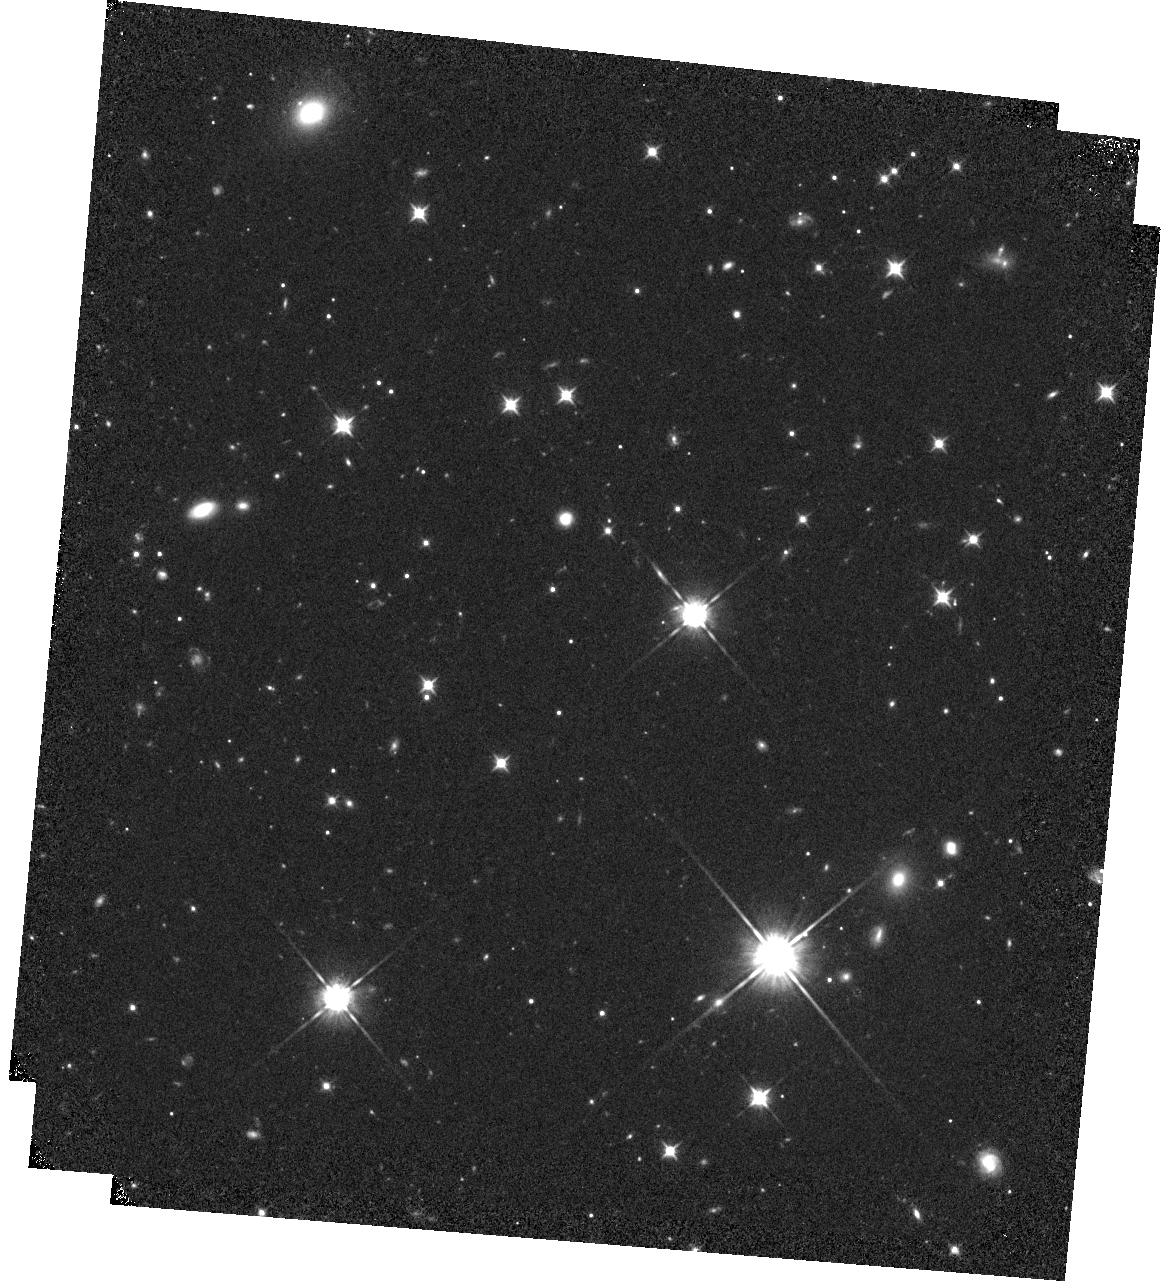
Target: WISE1738+2732
Instrument: WFC3/IR
Filter: F105W
Exposure: 19 min
Observation ID: hst_16229_19_wfc3_ir_f105w_ieay19

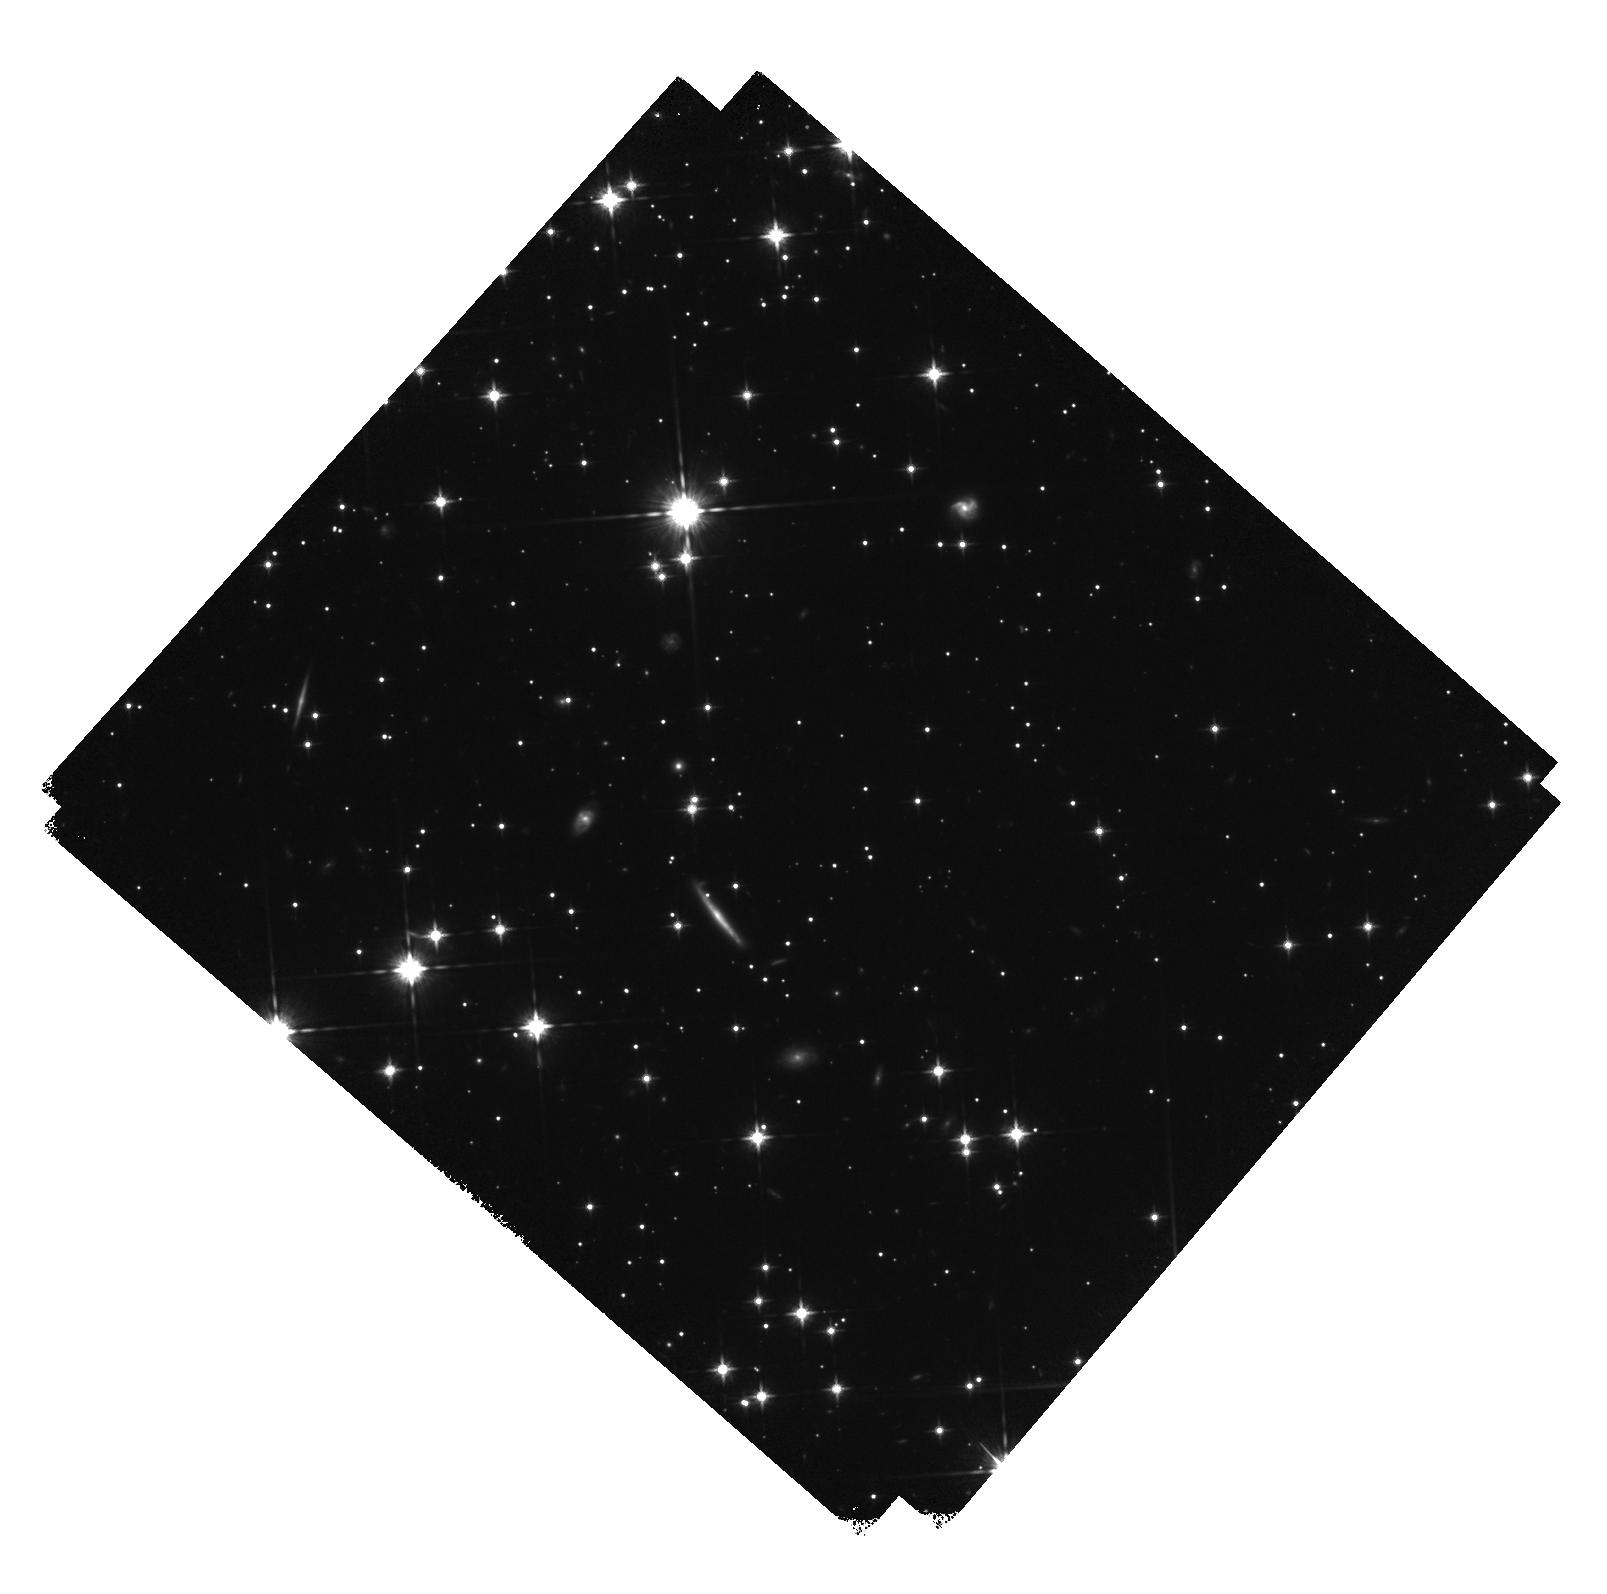
Target: WISE0713-2917
Instrument: WFC3/IR
Filter: F125W
Exposure: 19 min
Observation ID: hst_16229_11_wfc3_ir_f125w_ieay11

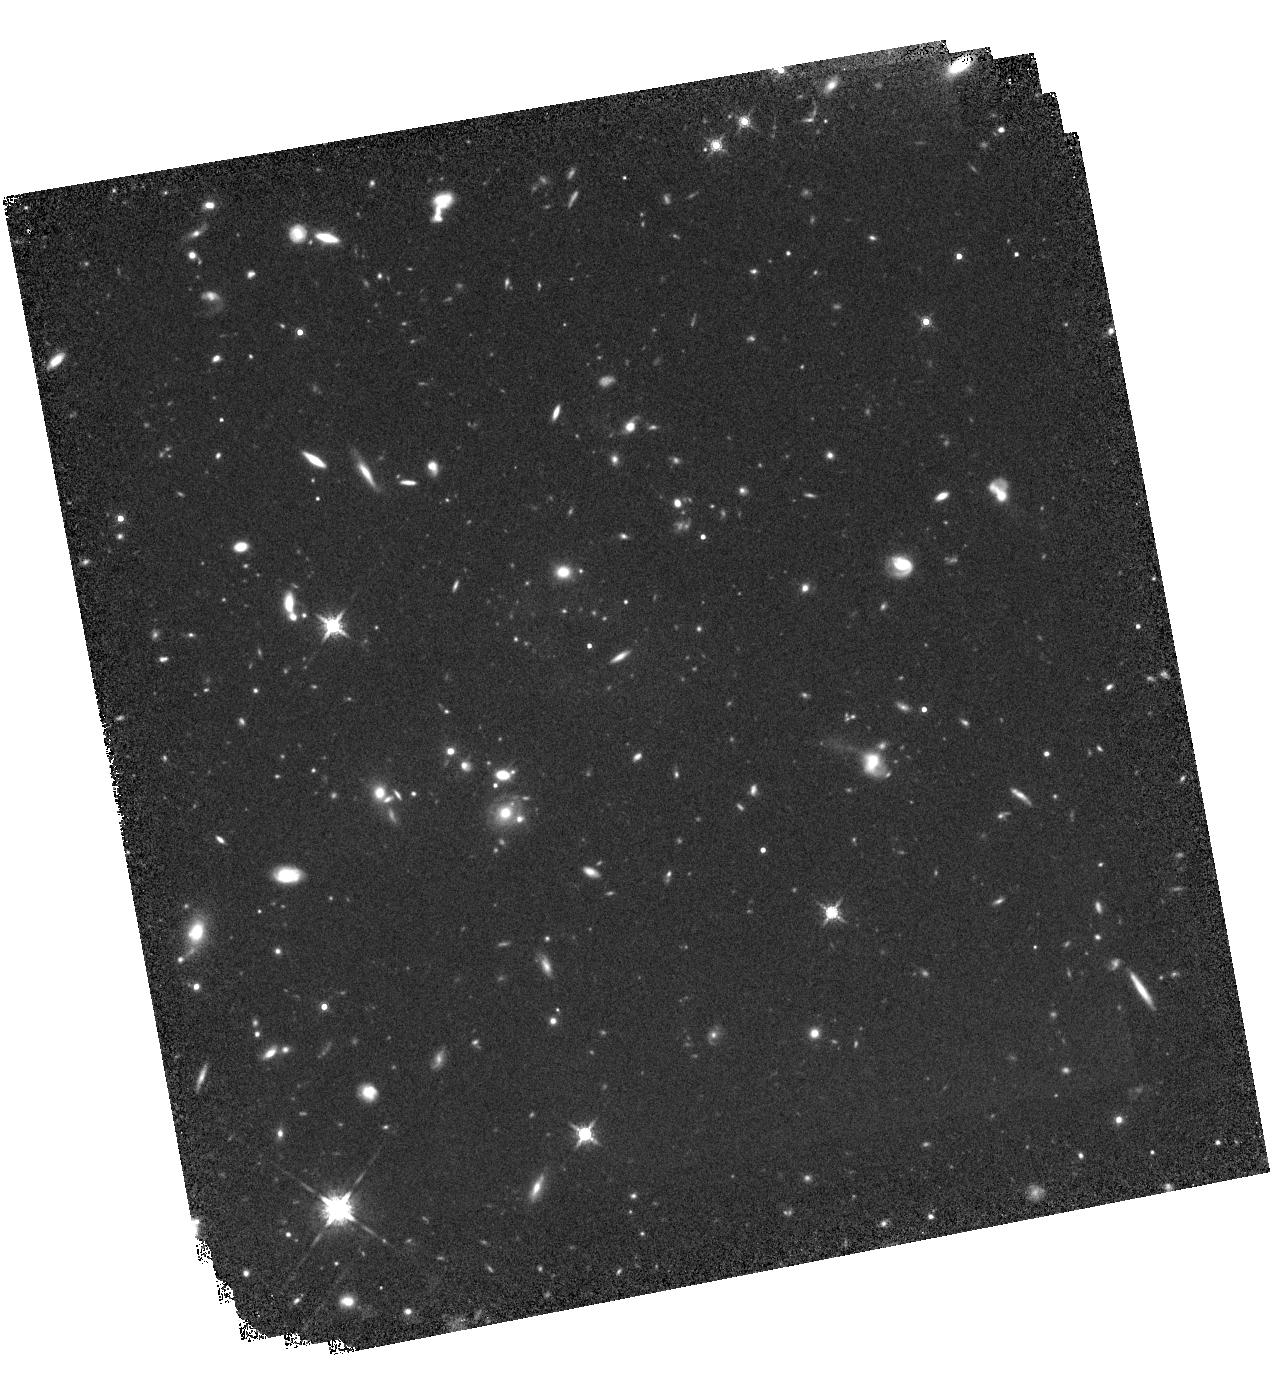
Target: WISE1206+8401
Instrument: WFC3/IR
Filter: F160W
Exposure: 43 min
Observation ID: hst_16229_66_wfc3_ir_f160w_ieay66

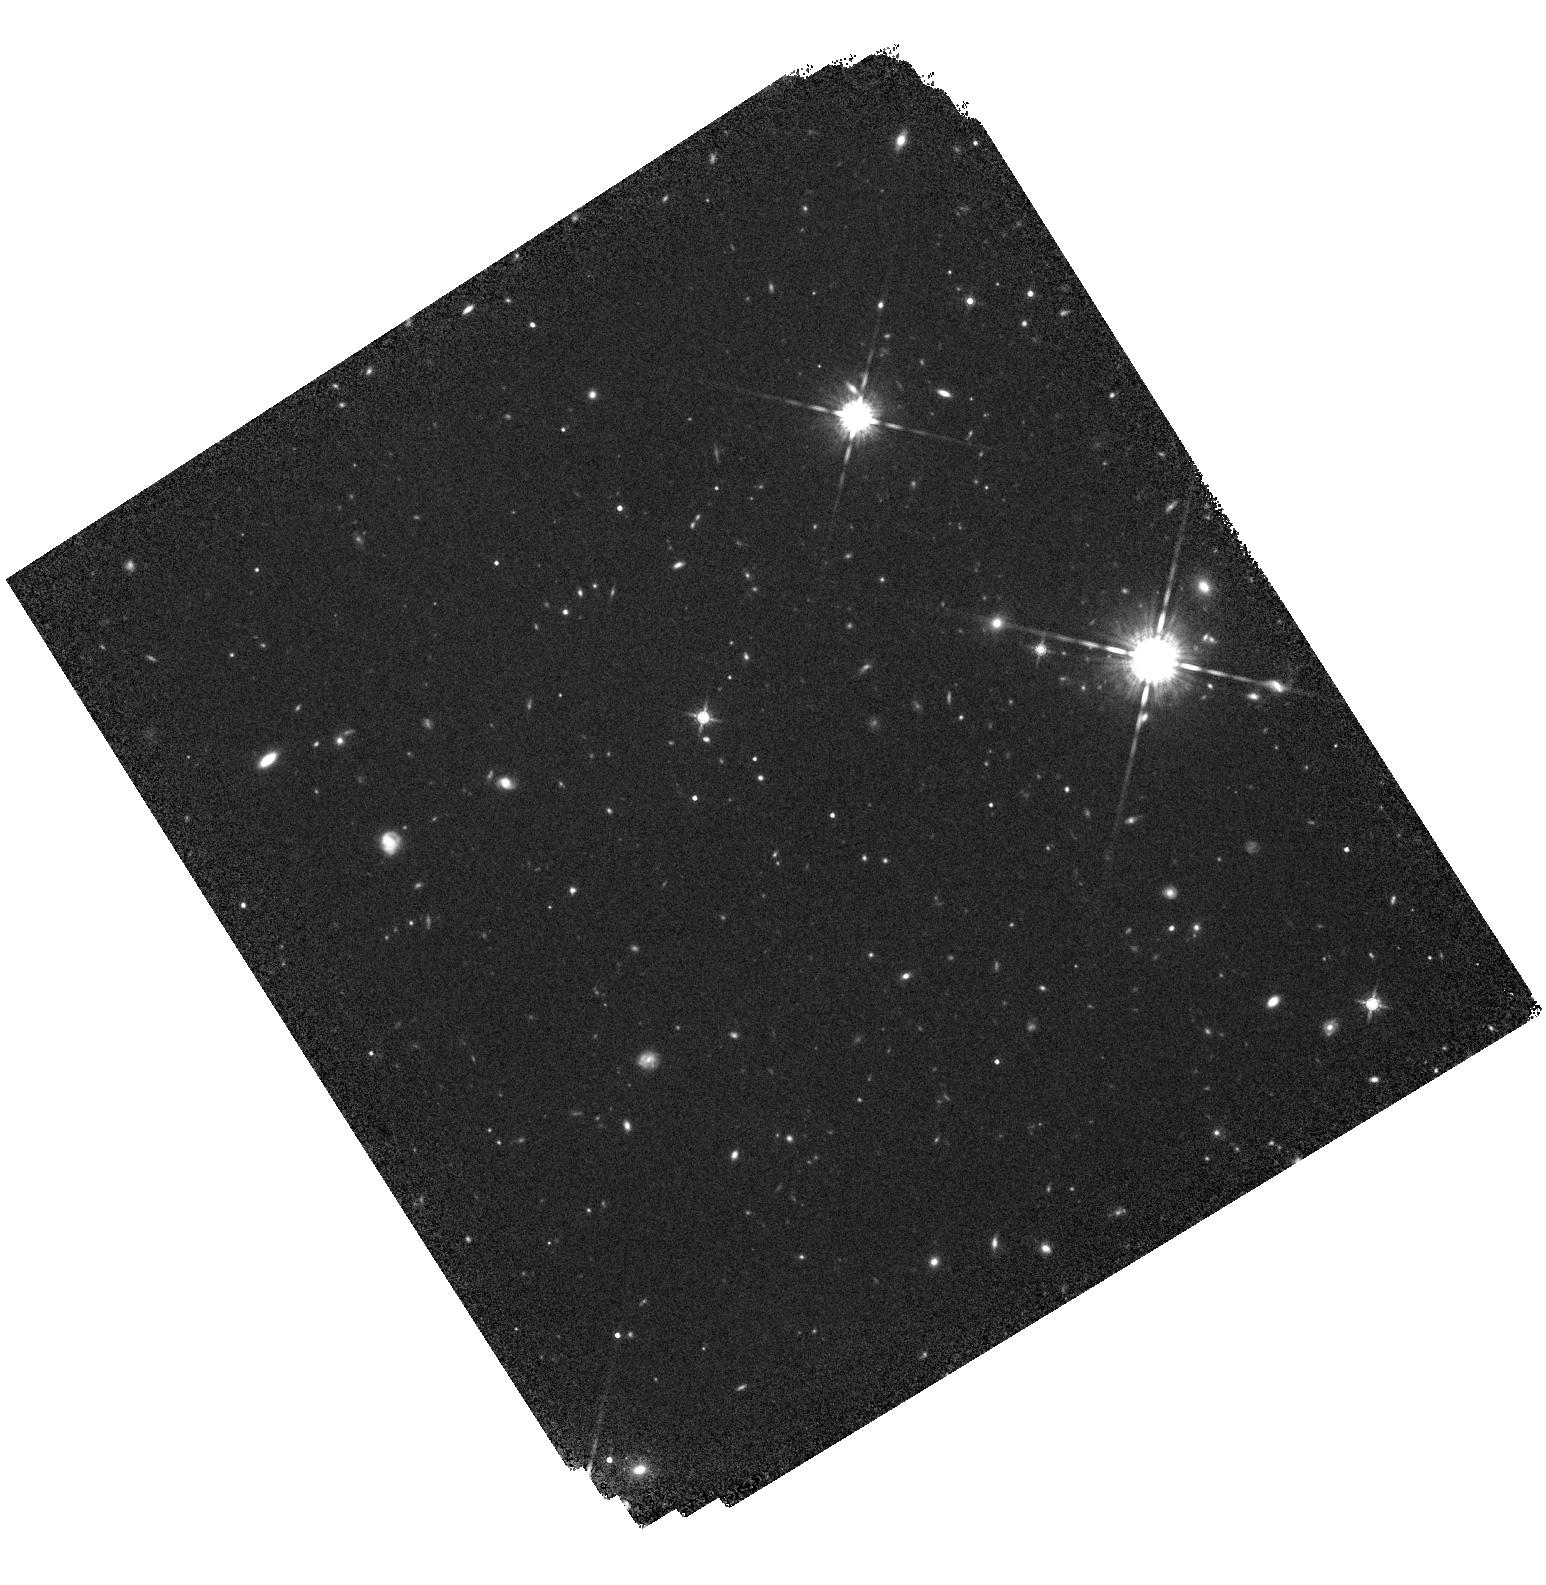
Target: WISE2220-3628
Instrument: WFC3/IR
Filter: F160W
Exposure: 37 min
Observation ID: hst_16229_25_wfc3_ir_f160w_ieay25

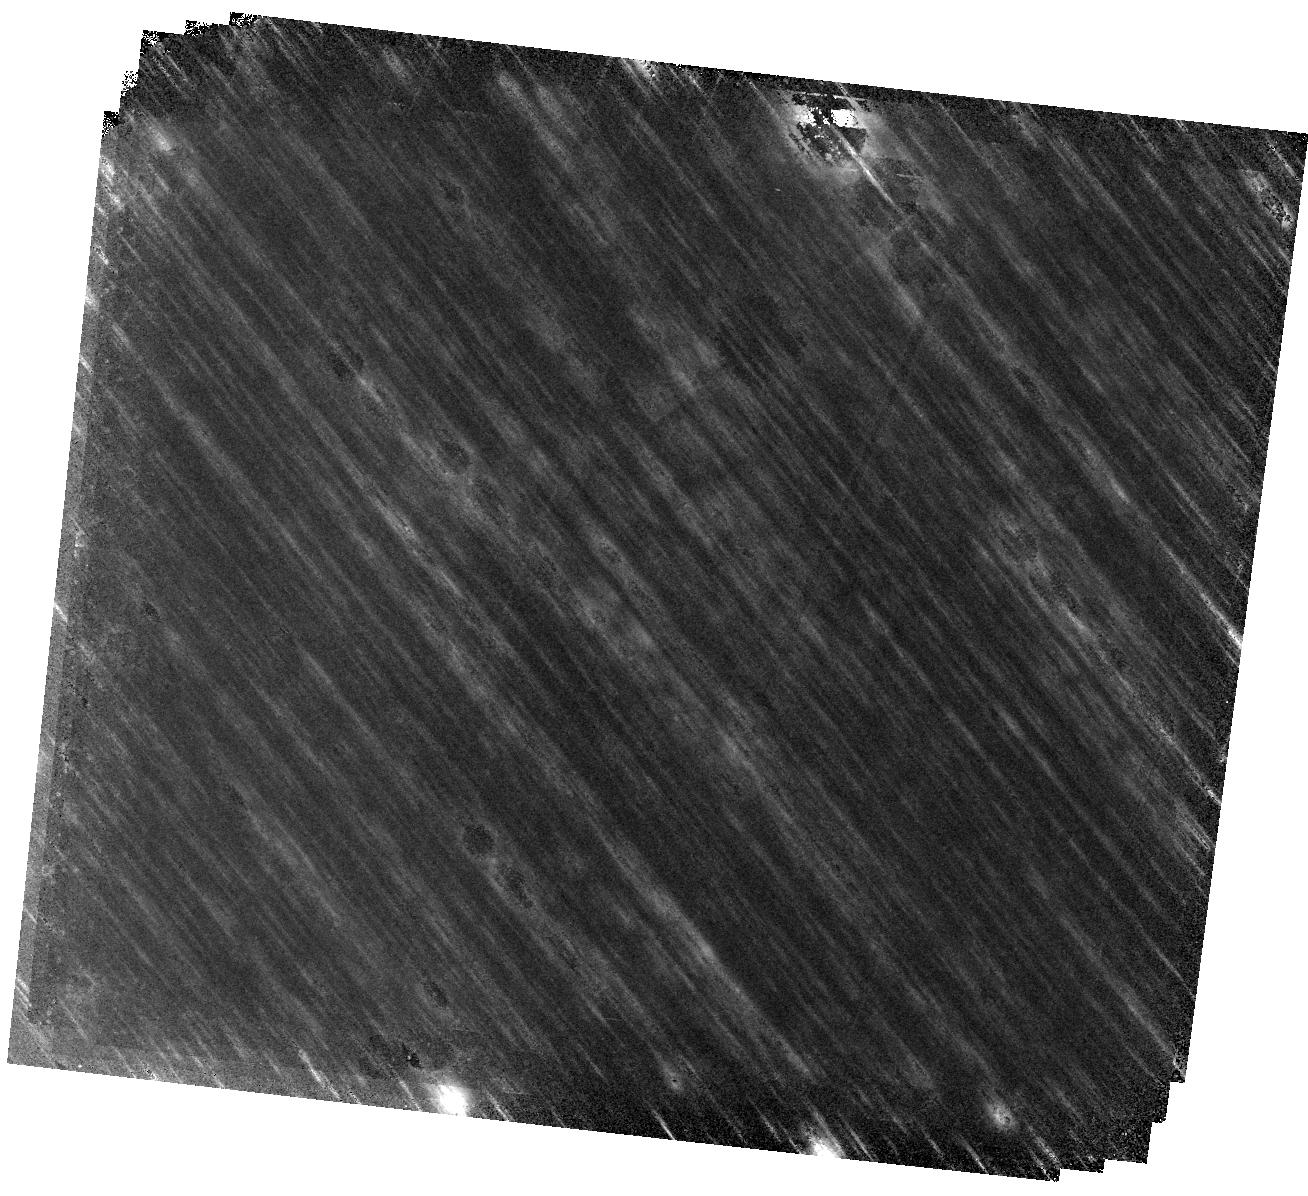
Target: WISE0535-7500
Instrument: WFC3/IR
Filter: F160W
Exposure: 43 min
Observation ID: hst_16229_09_wfc3_ir_f160w_ieay09

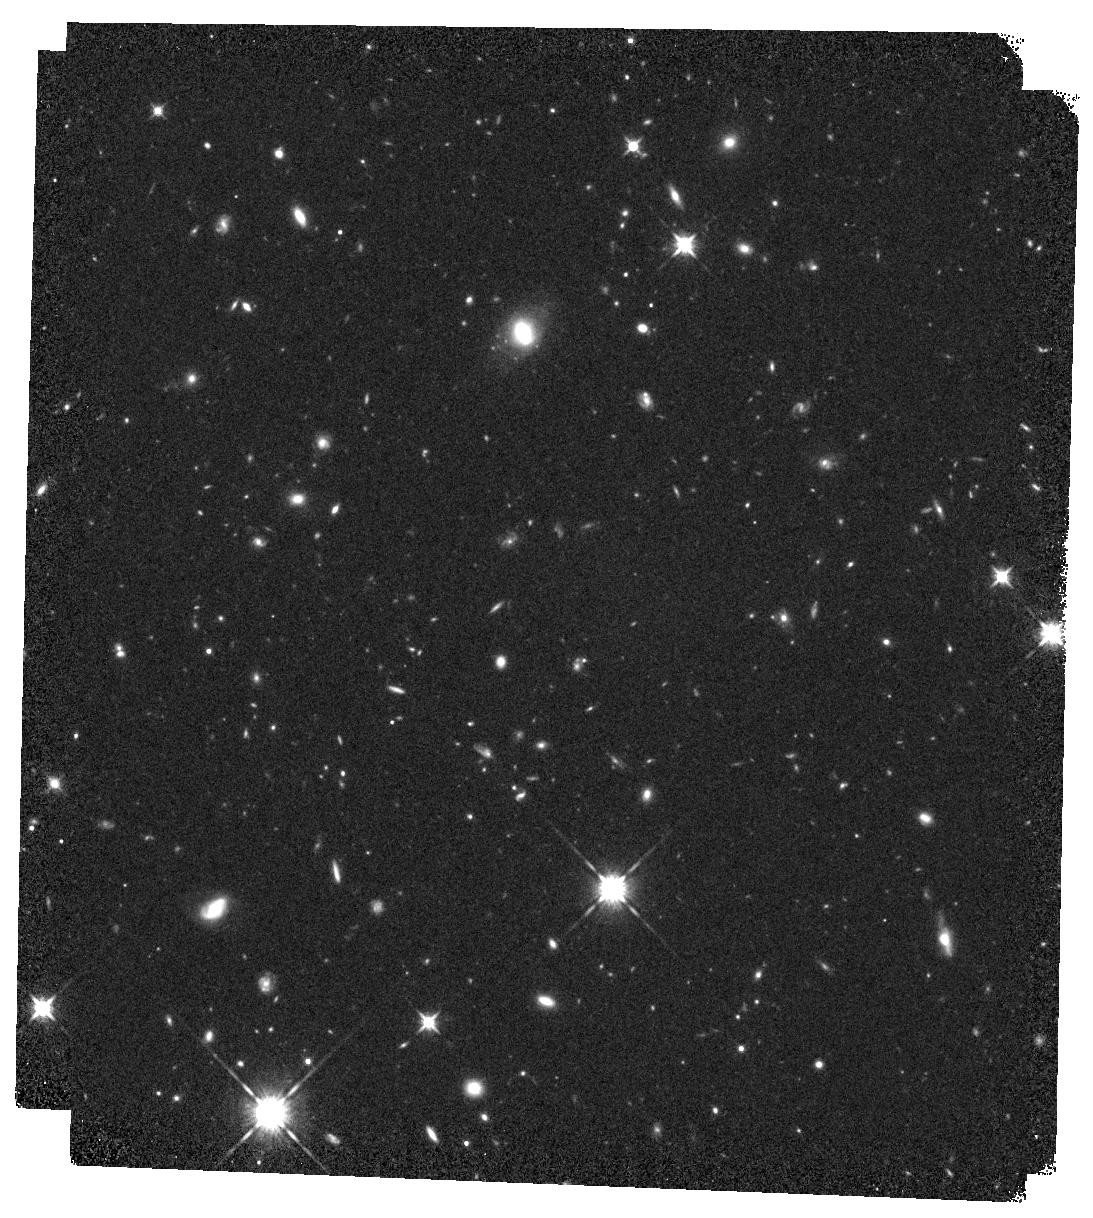
Target: WISE0350-5658
Instrument: WFC3/IR
Filter: F125W
Exposure: 20 min
Observation ID: hst_16229_03_wfc3_ir_f125w_ieay03

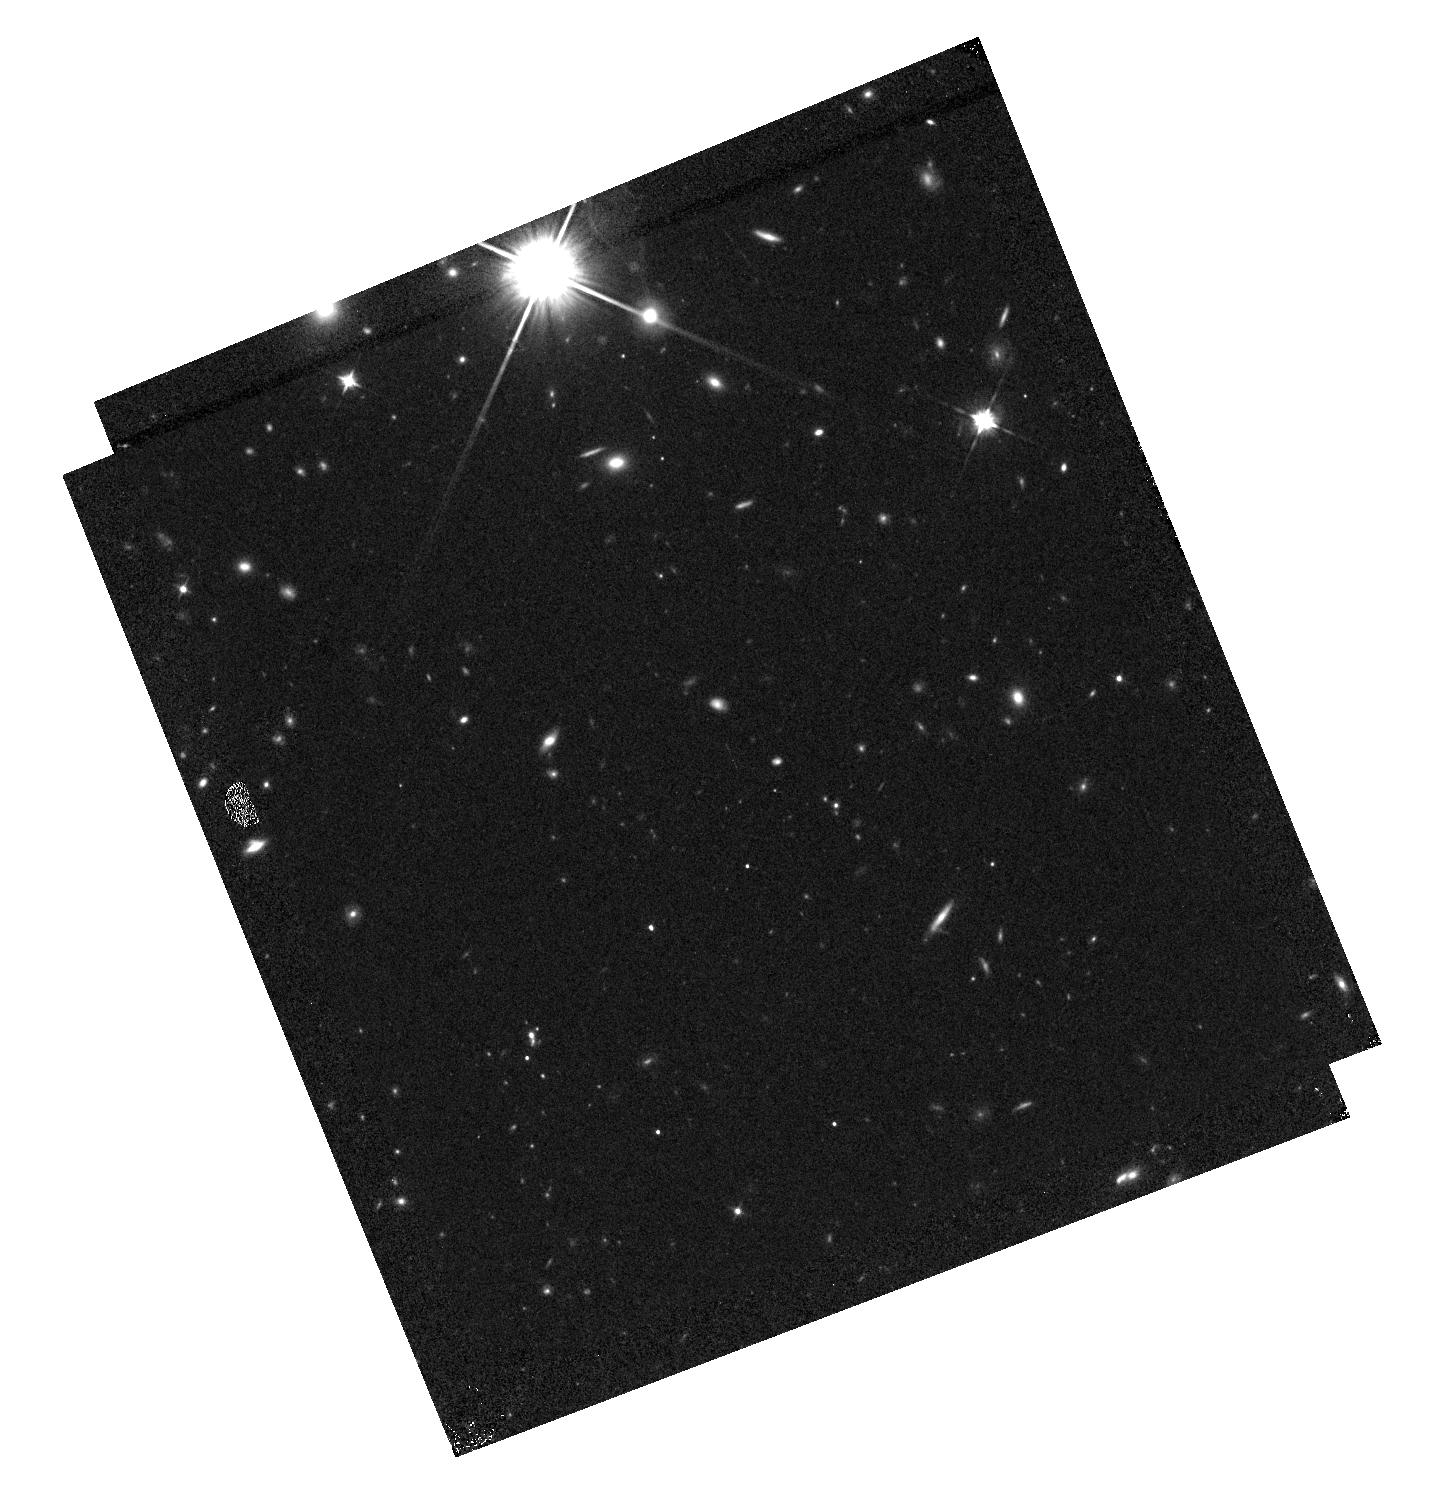
Target: WISE2354+0240
Instrument: WFC3/IR
Filter: F105W
Exposure: 9 min
Observation ID: hst_16229_26_wfc3_ir_f105w_ieay26

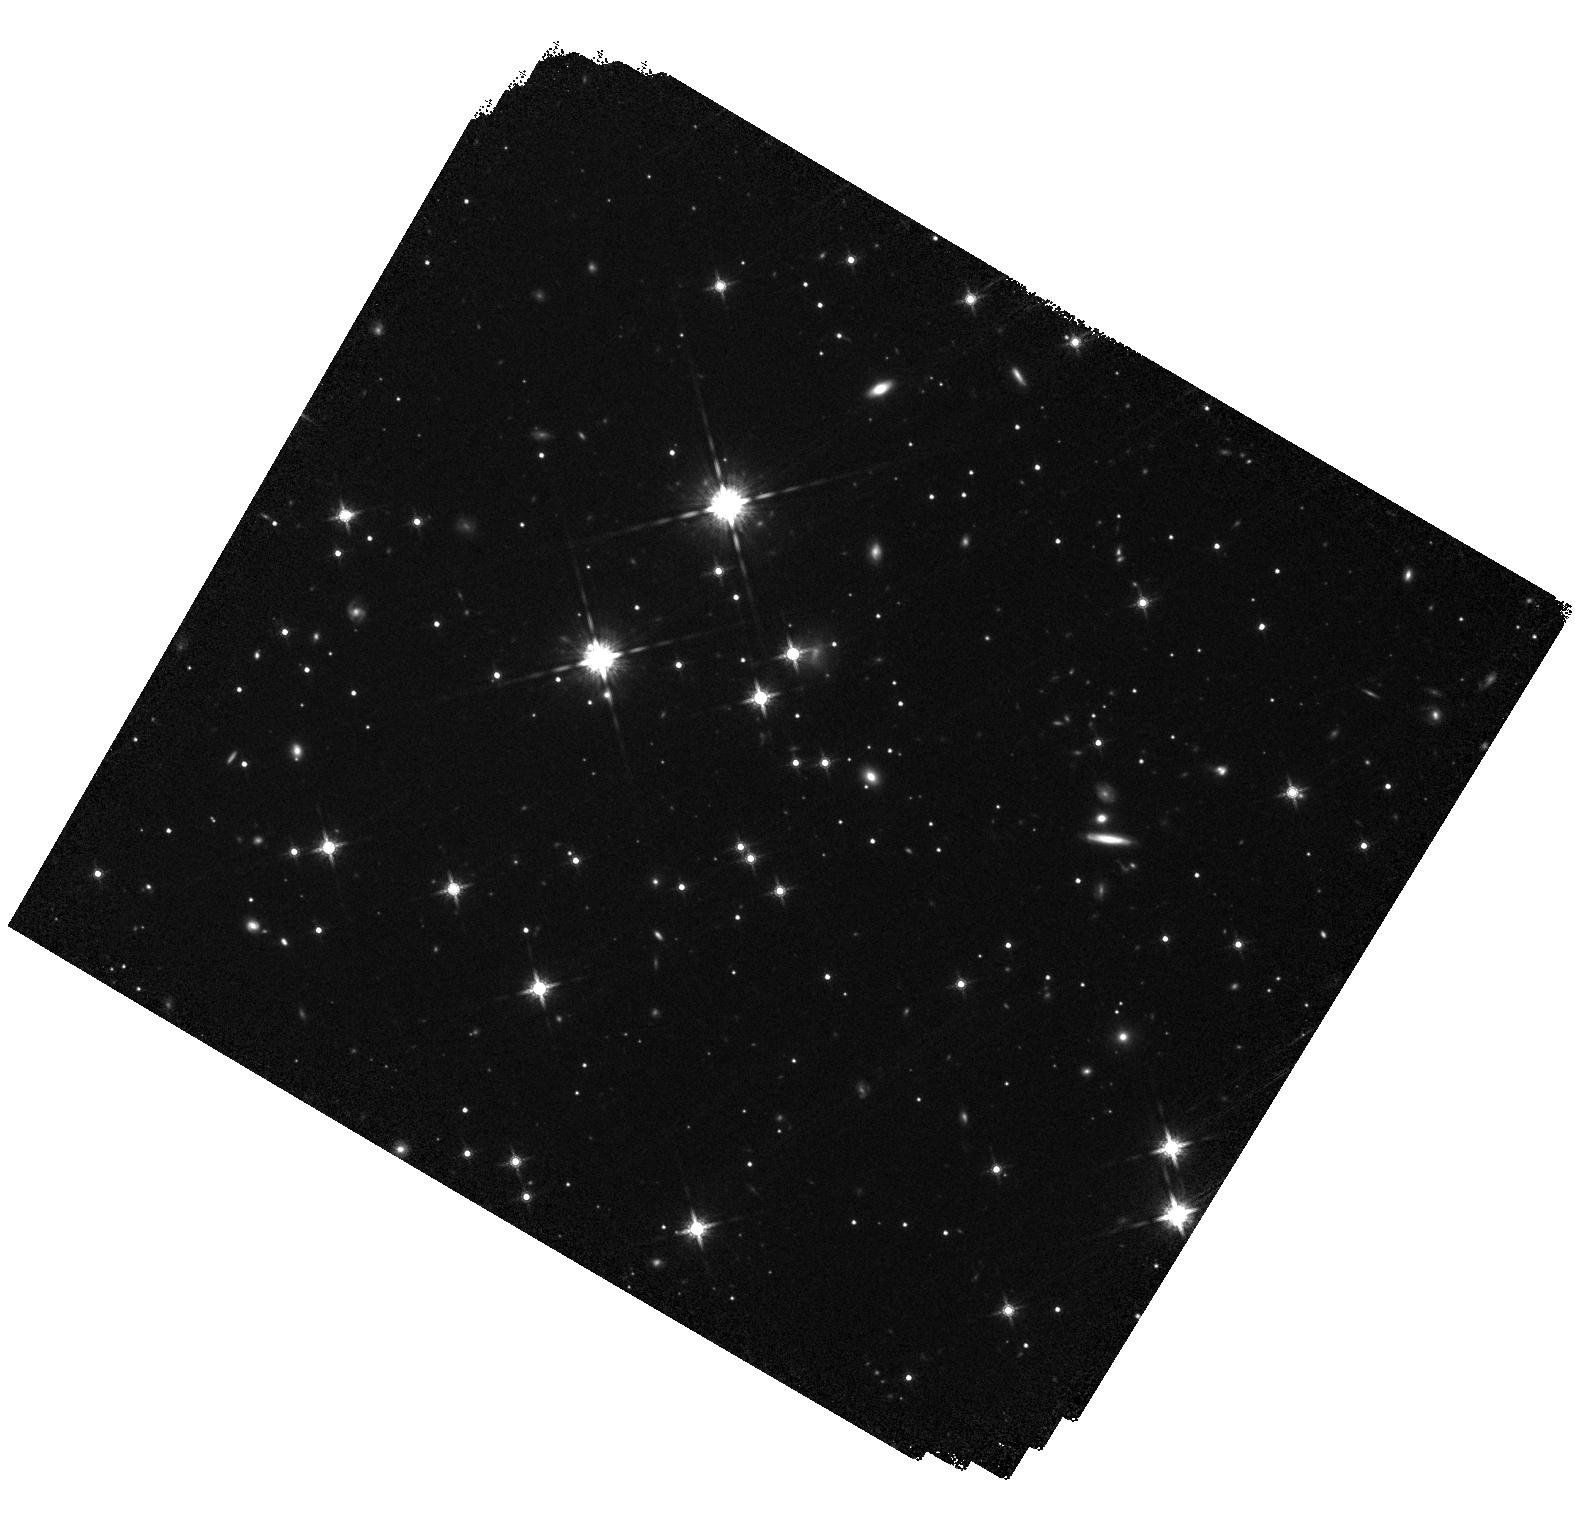
Target: WISE1541-2250
Instrument: WFC3/IR
Filter: F160W
Exposure: 37 min
Observation ID: hst_16229_17_wfc3_ir_f160w_ieay17

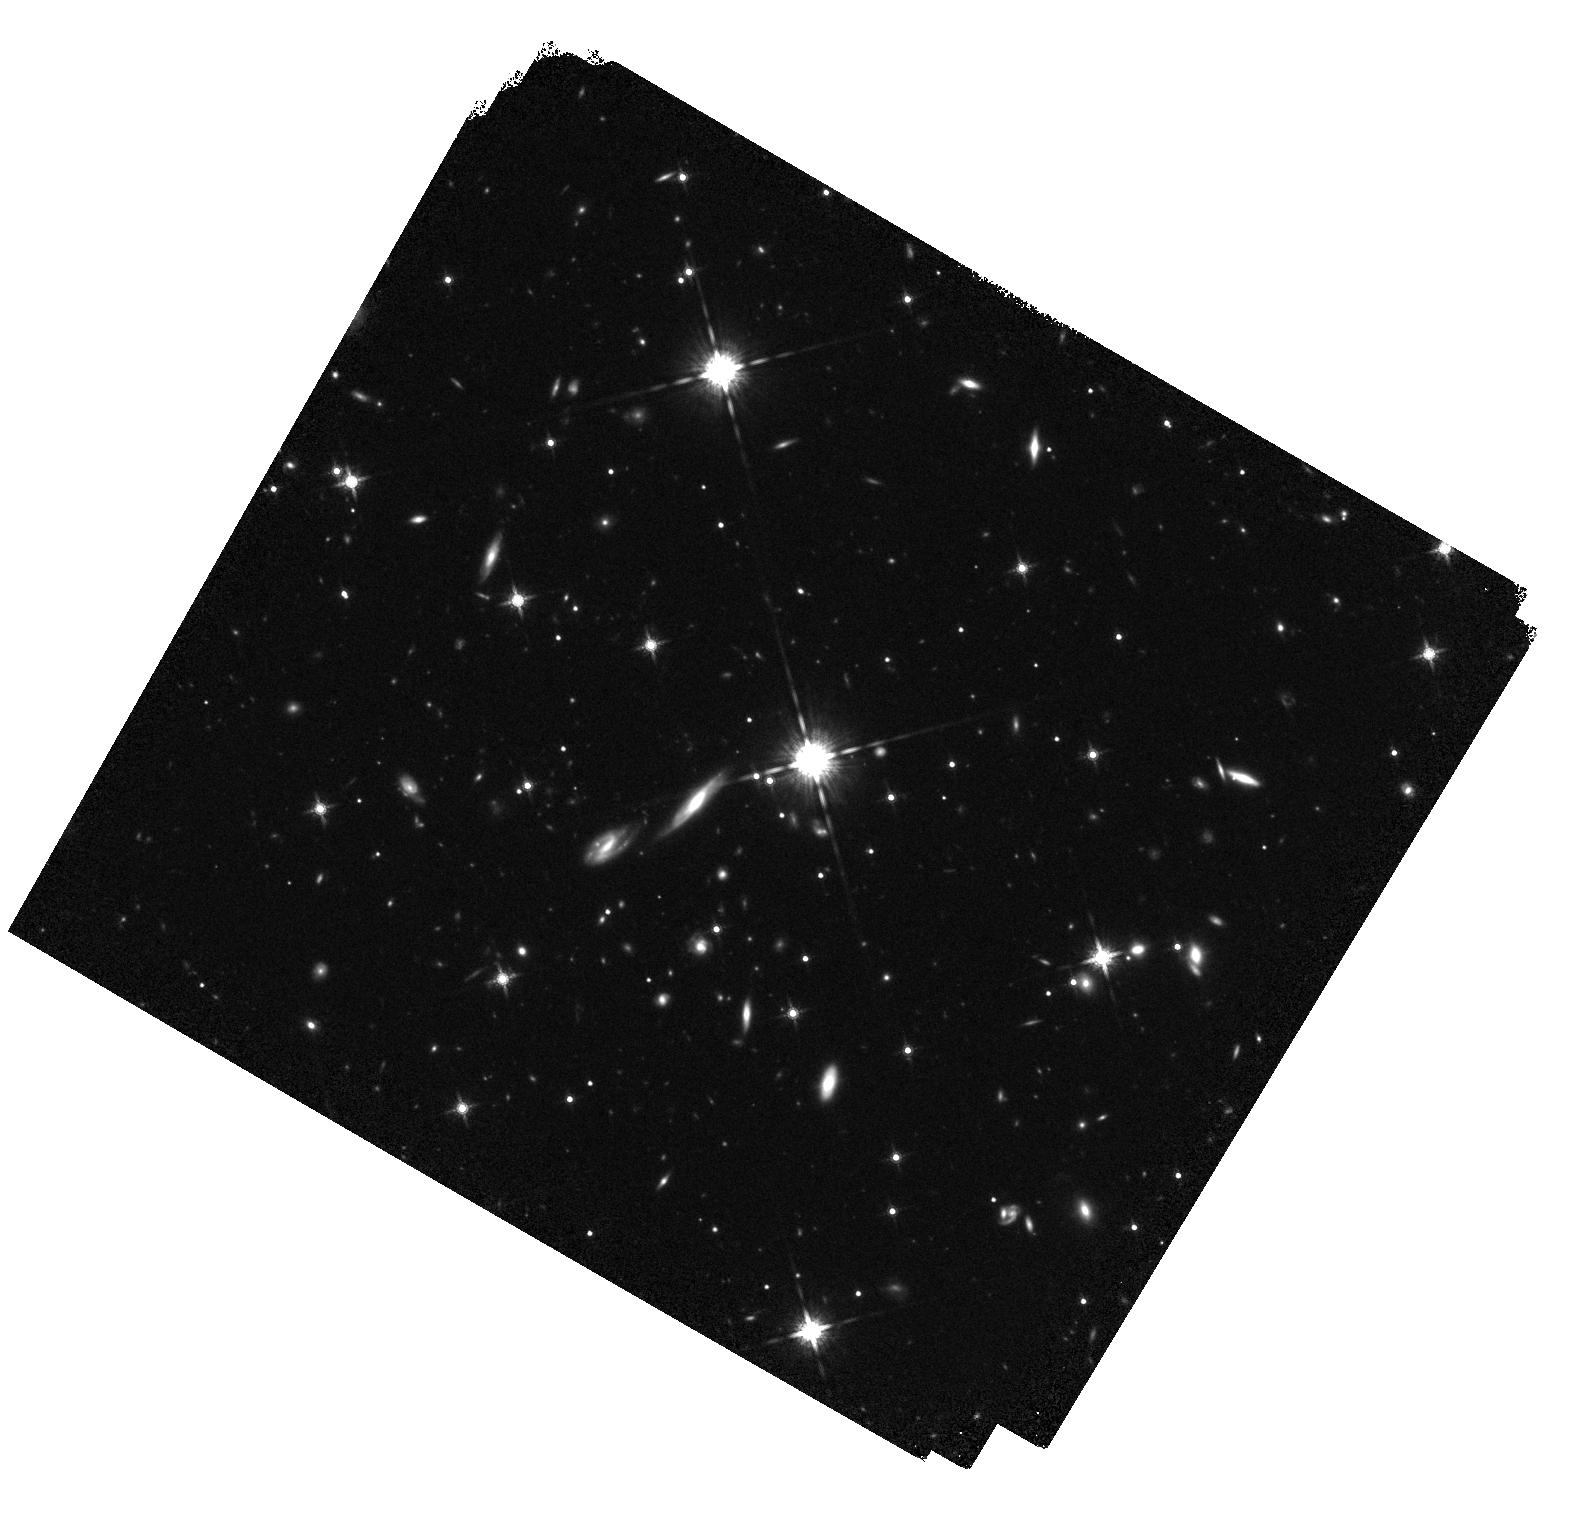
Target: WISE2209+2711
Instrument: WFC3/IR
Filter: F160W
Exposure: 28 min
Observation ID: hst_16229_24_wfc3_ir_f160w_ieay24

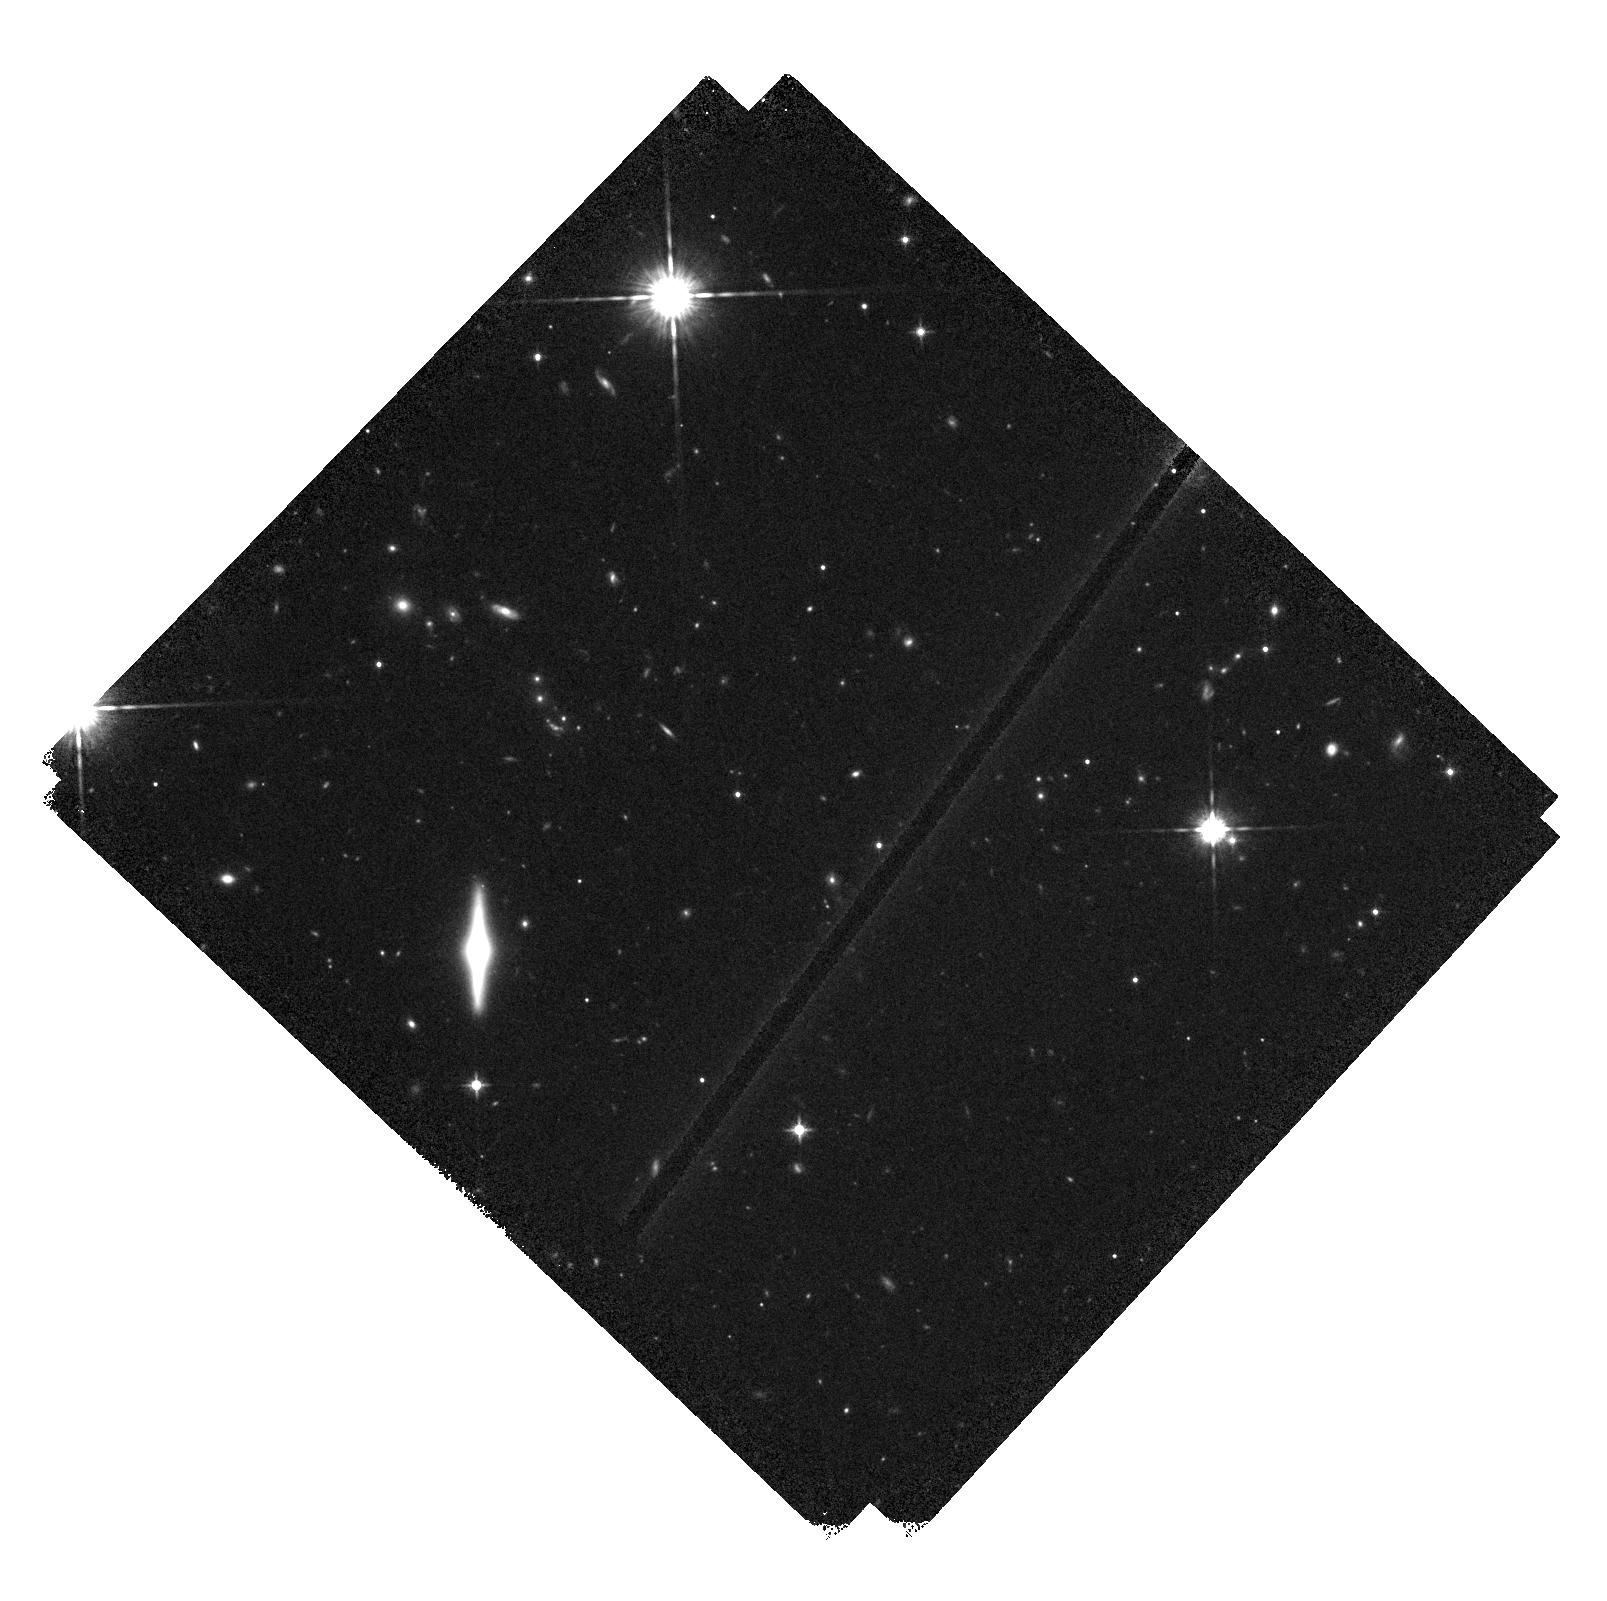
Target: WISE0410+1502
Instrument: WFC3/IR
Filter: F125W
Exposure: 19 min
Observation ID: hst_16229_07_wfc3_ir_f125w_ieay07

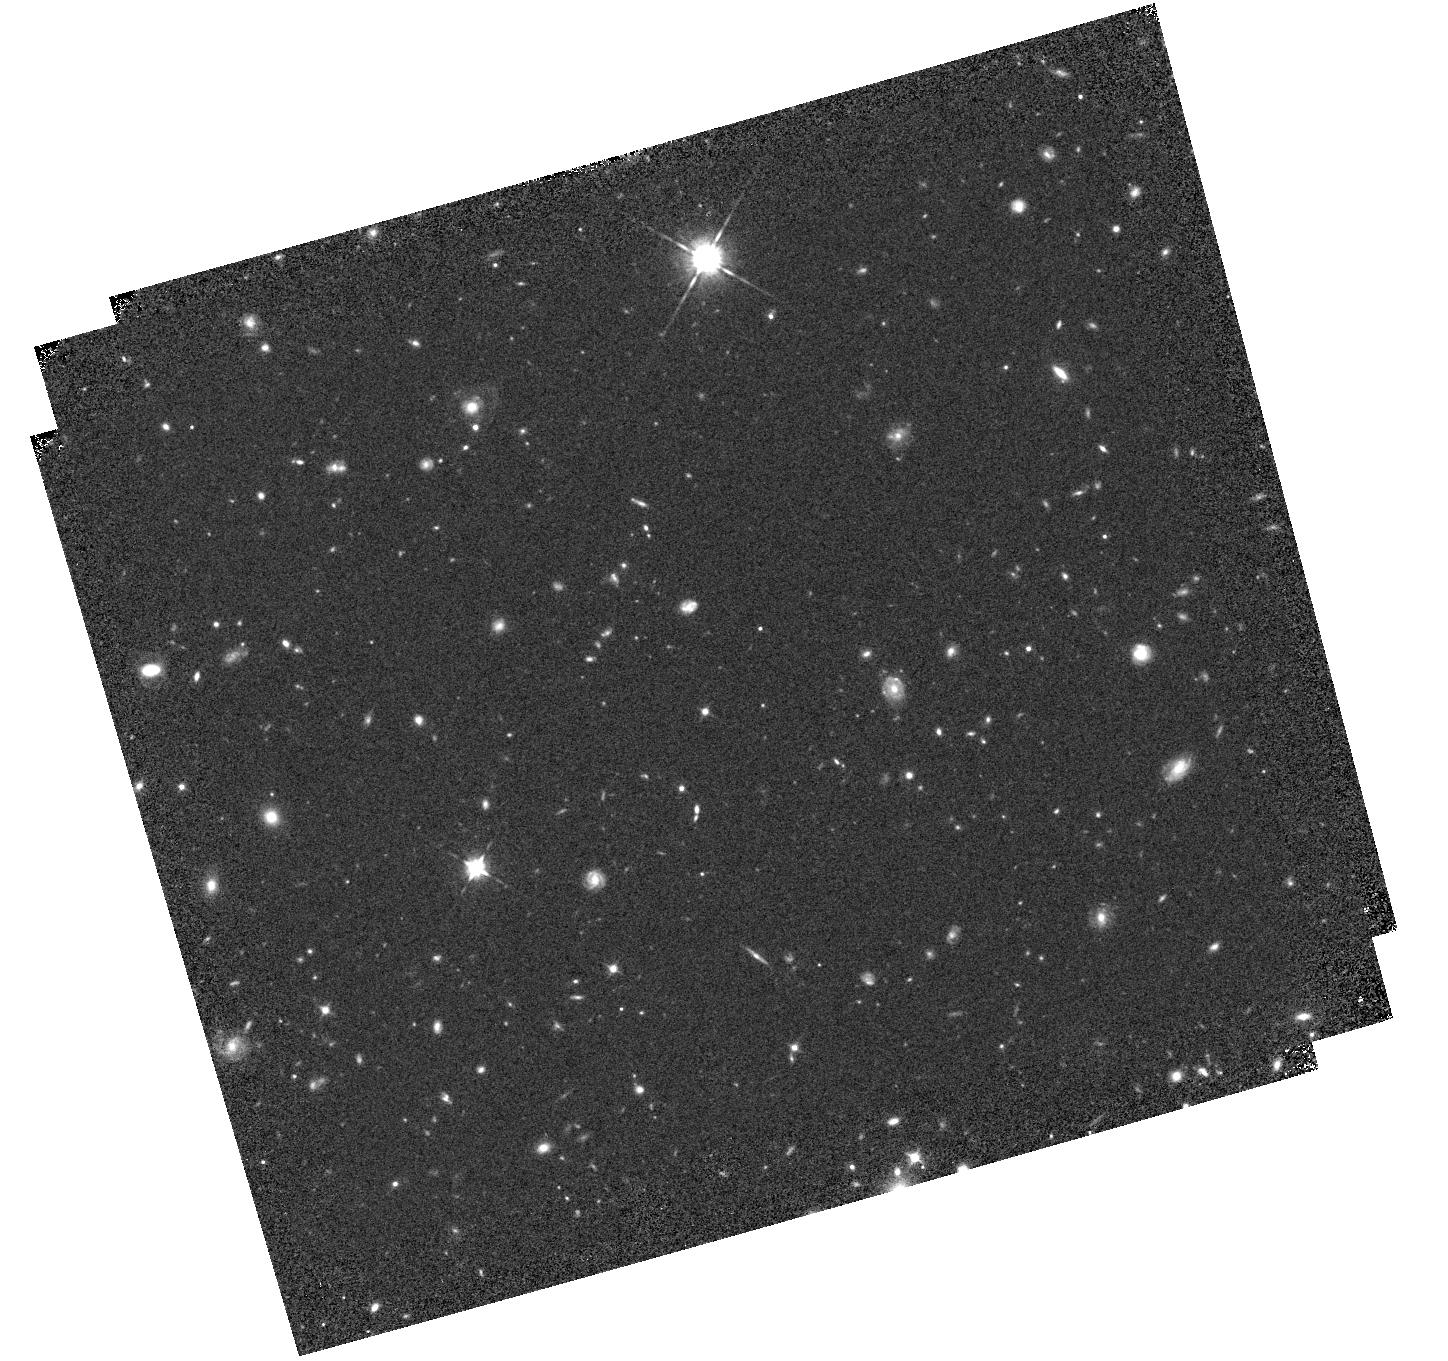
Target: WISE0359-5401
Instrument: WFC3/IR
Filter: F105W
Exposure: 20 min
Observation ID: hst_16229_05_wfc3_ir_f105w_ieay05

Precise distances and photometry for the Y dwarf population: unlocking the secrets of our coolest neighbours (PI: Fontanive, Clemence)

We propose for WFC3/IR imaging of 19 Y brown dwarfs to measure the most precise parallaxes and proper motions to date, and define a uniform catalogue of near-infrared F105W/F125W/F160W photometry for the vast majority of ultracool Y dwarfs. Accurate distances are vital for confident interpretations of measured quantities and assessments of inherent properties, which are indispensable to characterise the atmospheres of these giant planet analogues. The challenges associated with astrometric and spectrophotometric observations for such intrinsically faint objects result in highly incomplete and heterogeneous datasets, that severely lack reliable absolute calibrations. HST provides a unique platform to obtain both precise astrometric parameters and photometry for Y dwarfs, with an exquisite astrometric precision and unmatched capabilities at these wavelengths for observations of such cold objects. Robust and uniform parallax measurements for the major part of the Y population will be essential to enhance our heavily scattered understanding of their characteristics, and improve theoretical models that lack empirical validation at the coldest temperatures. Homogeneous sets of reliable distances and multiband photometry will allow for unprecedented analyses of colour-magnitude diagrams for the Y spectral sequence, enabling key tests of secondary effects like gravity or metallicity on the complex appearances of Y dwarfs. Constraining the kinematics and fundamental properties of these objects will be crucial in preparation of upcoming missions like JWST, which, combined with robust calibrations, will offer invaluable new glimpses into these puzzling planetary atmospheres.